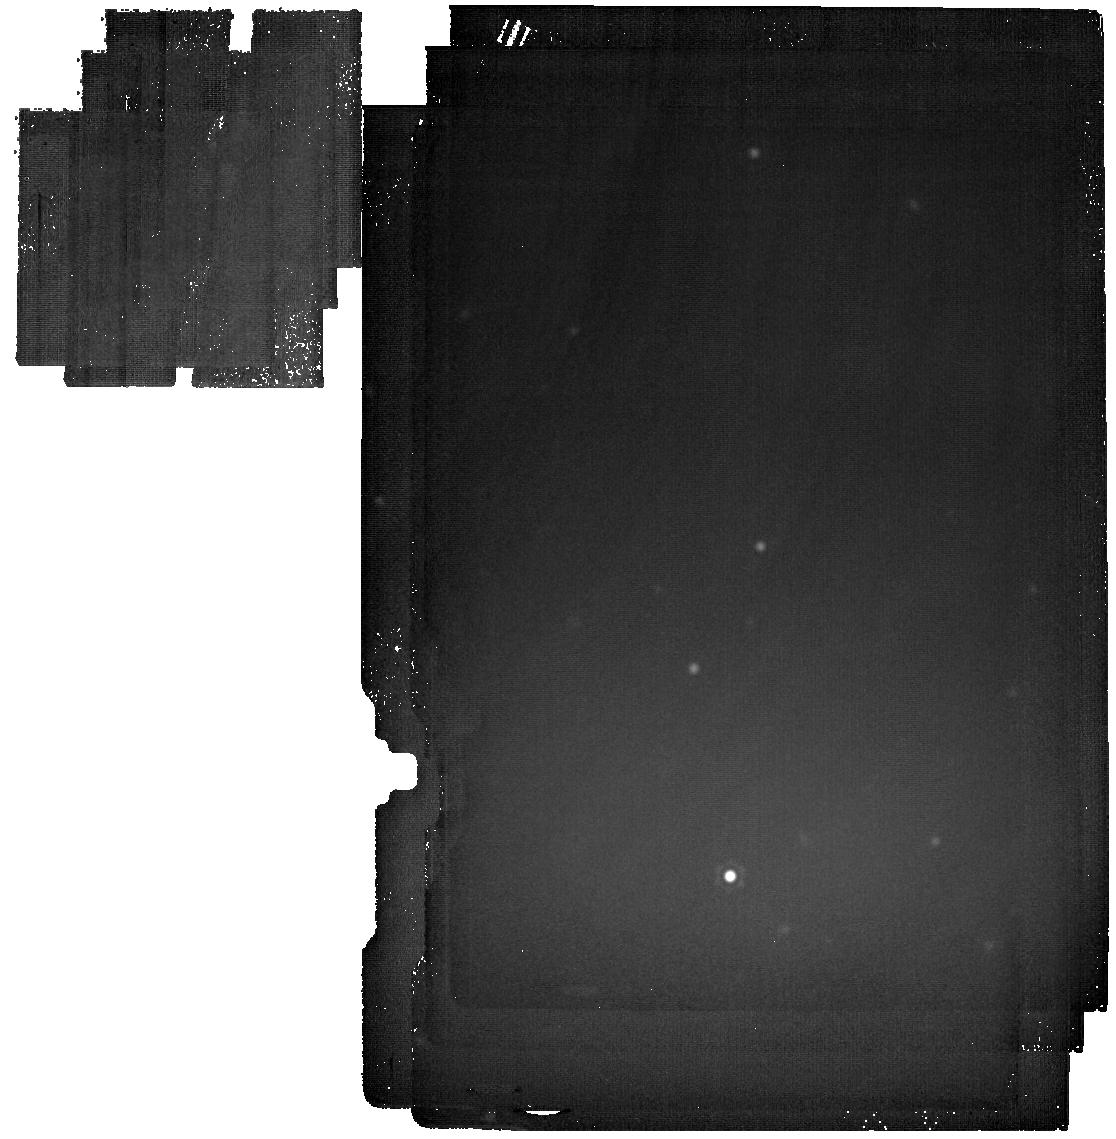
Target: GSC-03162-00665. Instrument: MIRI. Filter: F2550W. Exposure: 1.2 h. Observation ID: jw02757-o004_t001_miri_f2550w

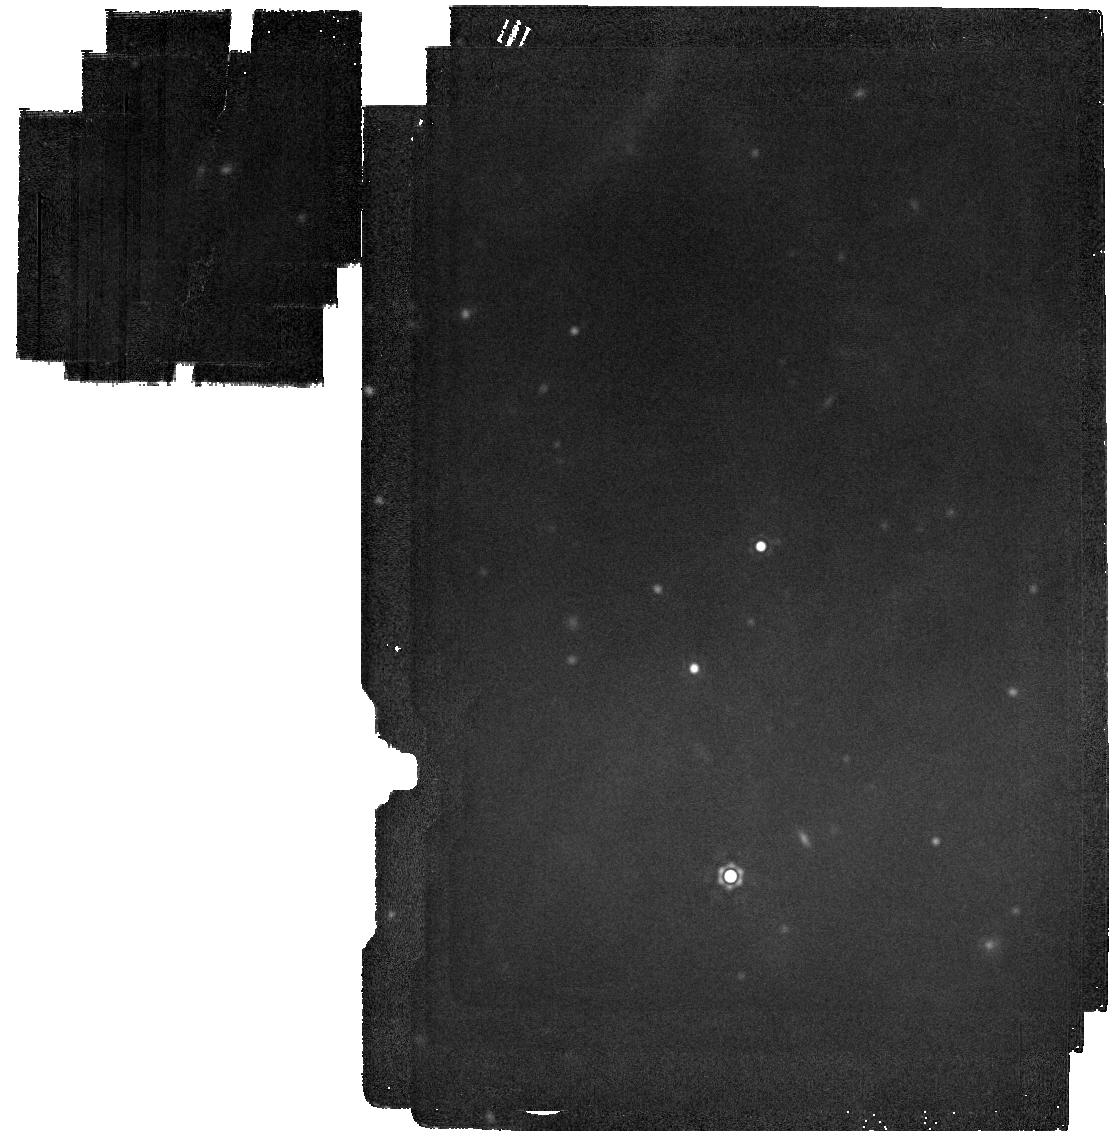
Target: GSC-03162-00665. Instrument: MIRI. Filter: F2100W. Exposure: 2 min. Observation ID: jw02757-o004_t001_miri_f2100w

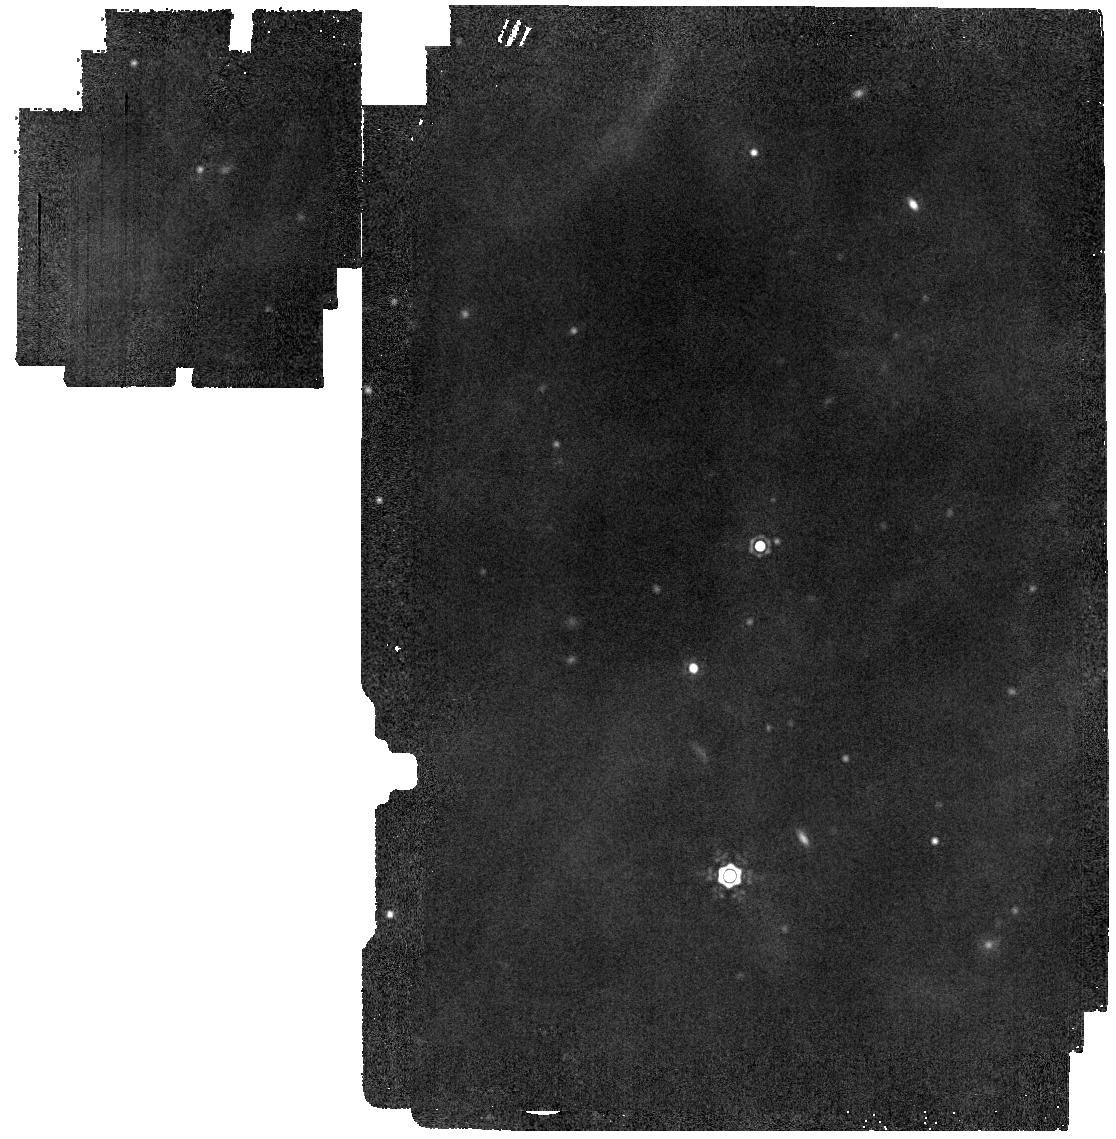
Target: GSC-03162-00665. Instrument: MIRI. Filter: F1800W. Exposure: 2 min. Observation ID: jw02757-o004_t001_miri_f1800w

Understanding the origin of Boyajians Star occultations (PI: Stiavelli, Massimo)

KIC 8462852 (Boyajian's Star) displays an extraordinary light curve, showing both deep "dipping" events and long-term changes. We propose observations of this object in the wavelength range 1.7 to 25 microns in order to measure the thermal emission from the circumstellar material causing the observed light curve variations. We will obtain spectra in the 1.66-11 microns wavelength range, and imaging at 15, 18, 20, and 25 microns with orders of magnitude better sensitivity than existing observations. The first goal of these observations is to distinguish among competing models for the star's behavior: a detection would confirm the circumstellar nature of the occulting material; a non-detection would be highly constraining, and motivate further development of alternative models for the star's light curve, such as dense knots of material in the interstellar medium, or an intervening cold disk of a dark object such as a black hole. The second goal of these observations, in the event of a detection, is to determine the temperature and luminosity of the circumstellar dust to better understand this extraordinary object. These observations will be sensitive to any debris disk in the 10th percentile of those around similar old stars. These observations also have a chance of measuring the emission spectrum of warm dust during the close passage of the occulting material, allowing it to be conclusively identified and studied via its silicate features. We waive the exclusive access period for these observations.